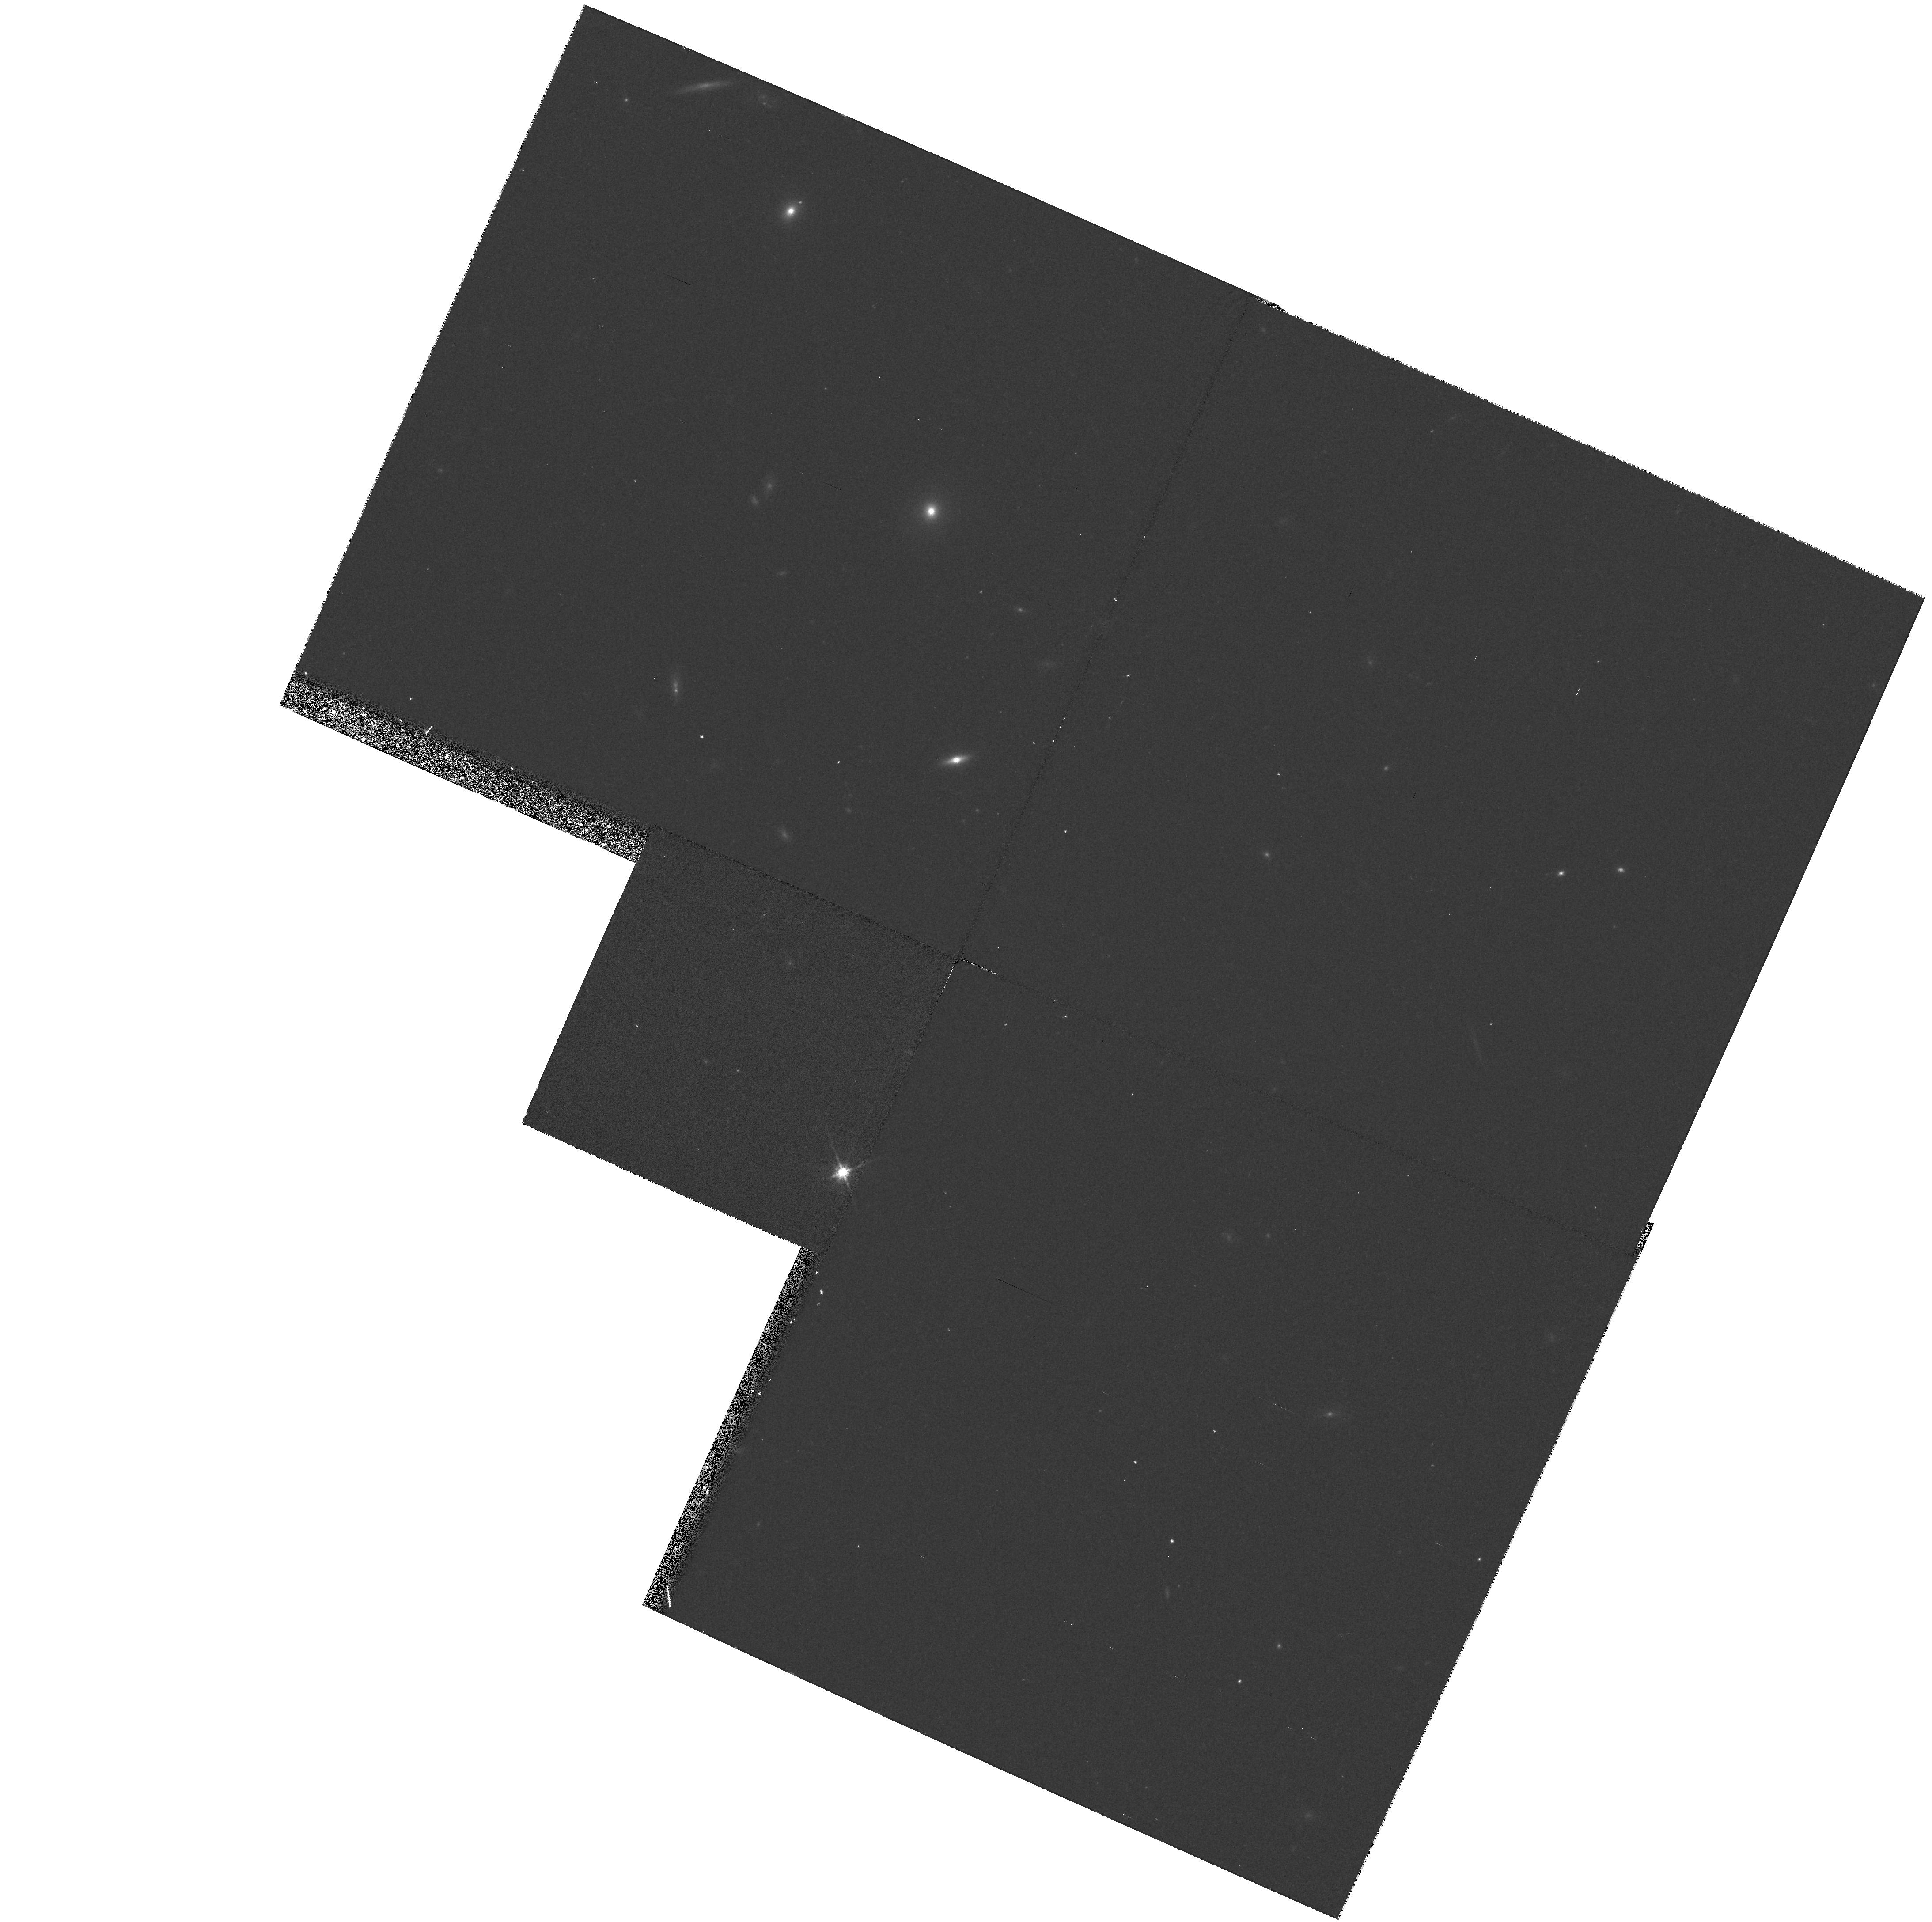
Target: STAR-1022+1001. Instrument: WFPC2/PC. Filter: F814W. Exposure: 13 min. Observation ID: hst_6126_04_wfpc2_pc_f814w_u2pz04

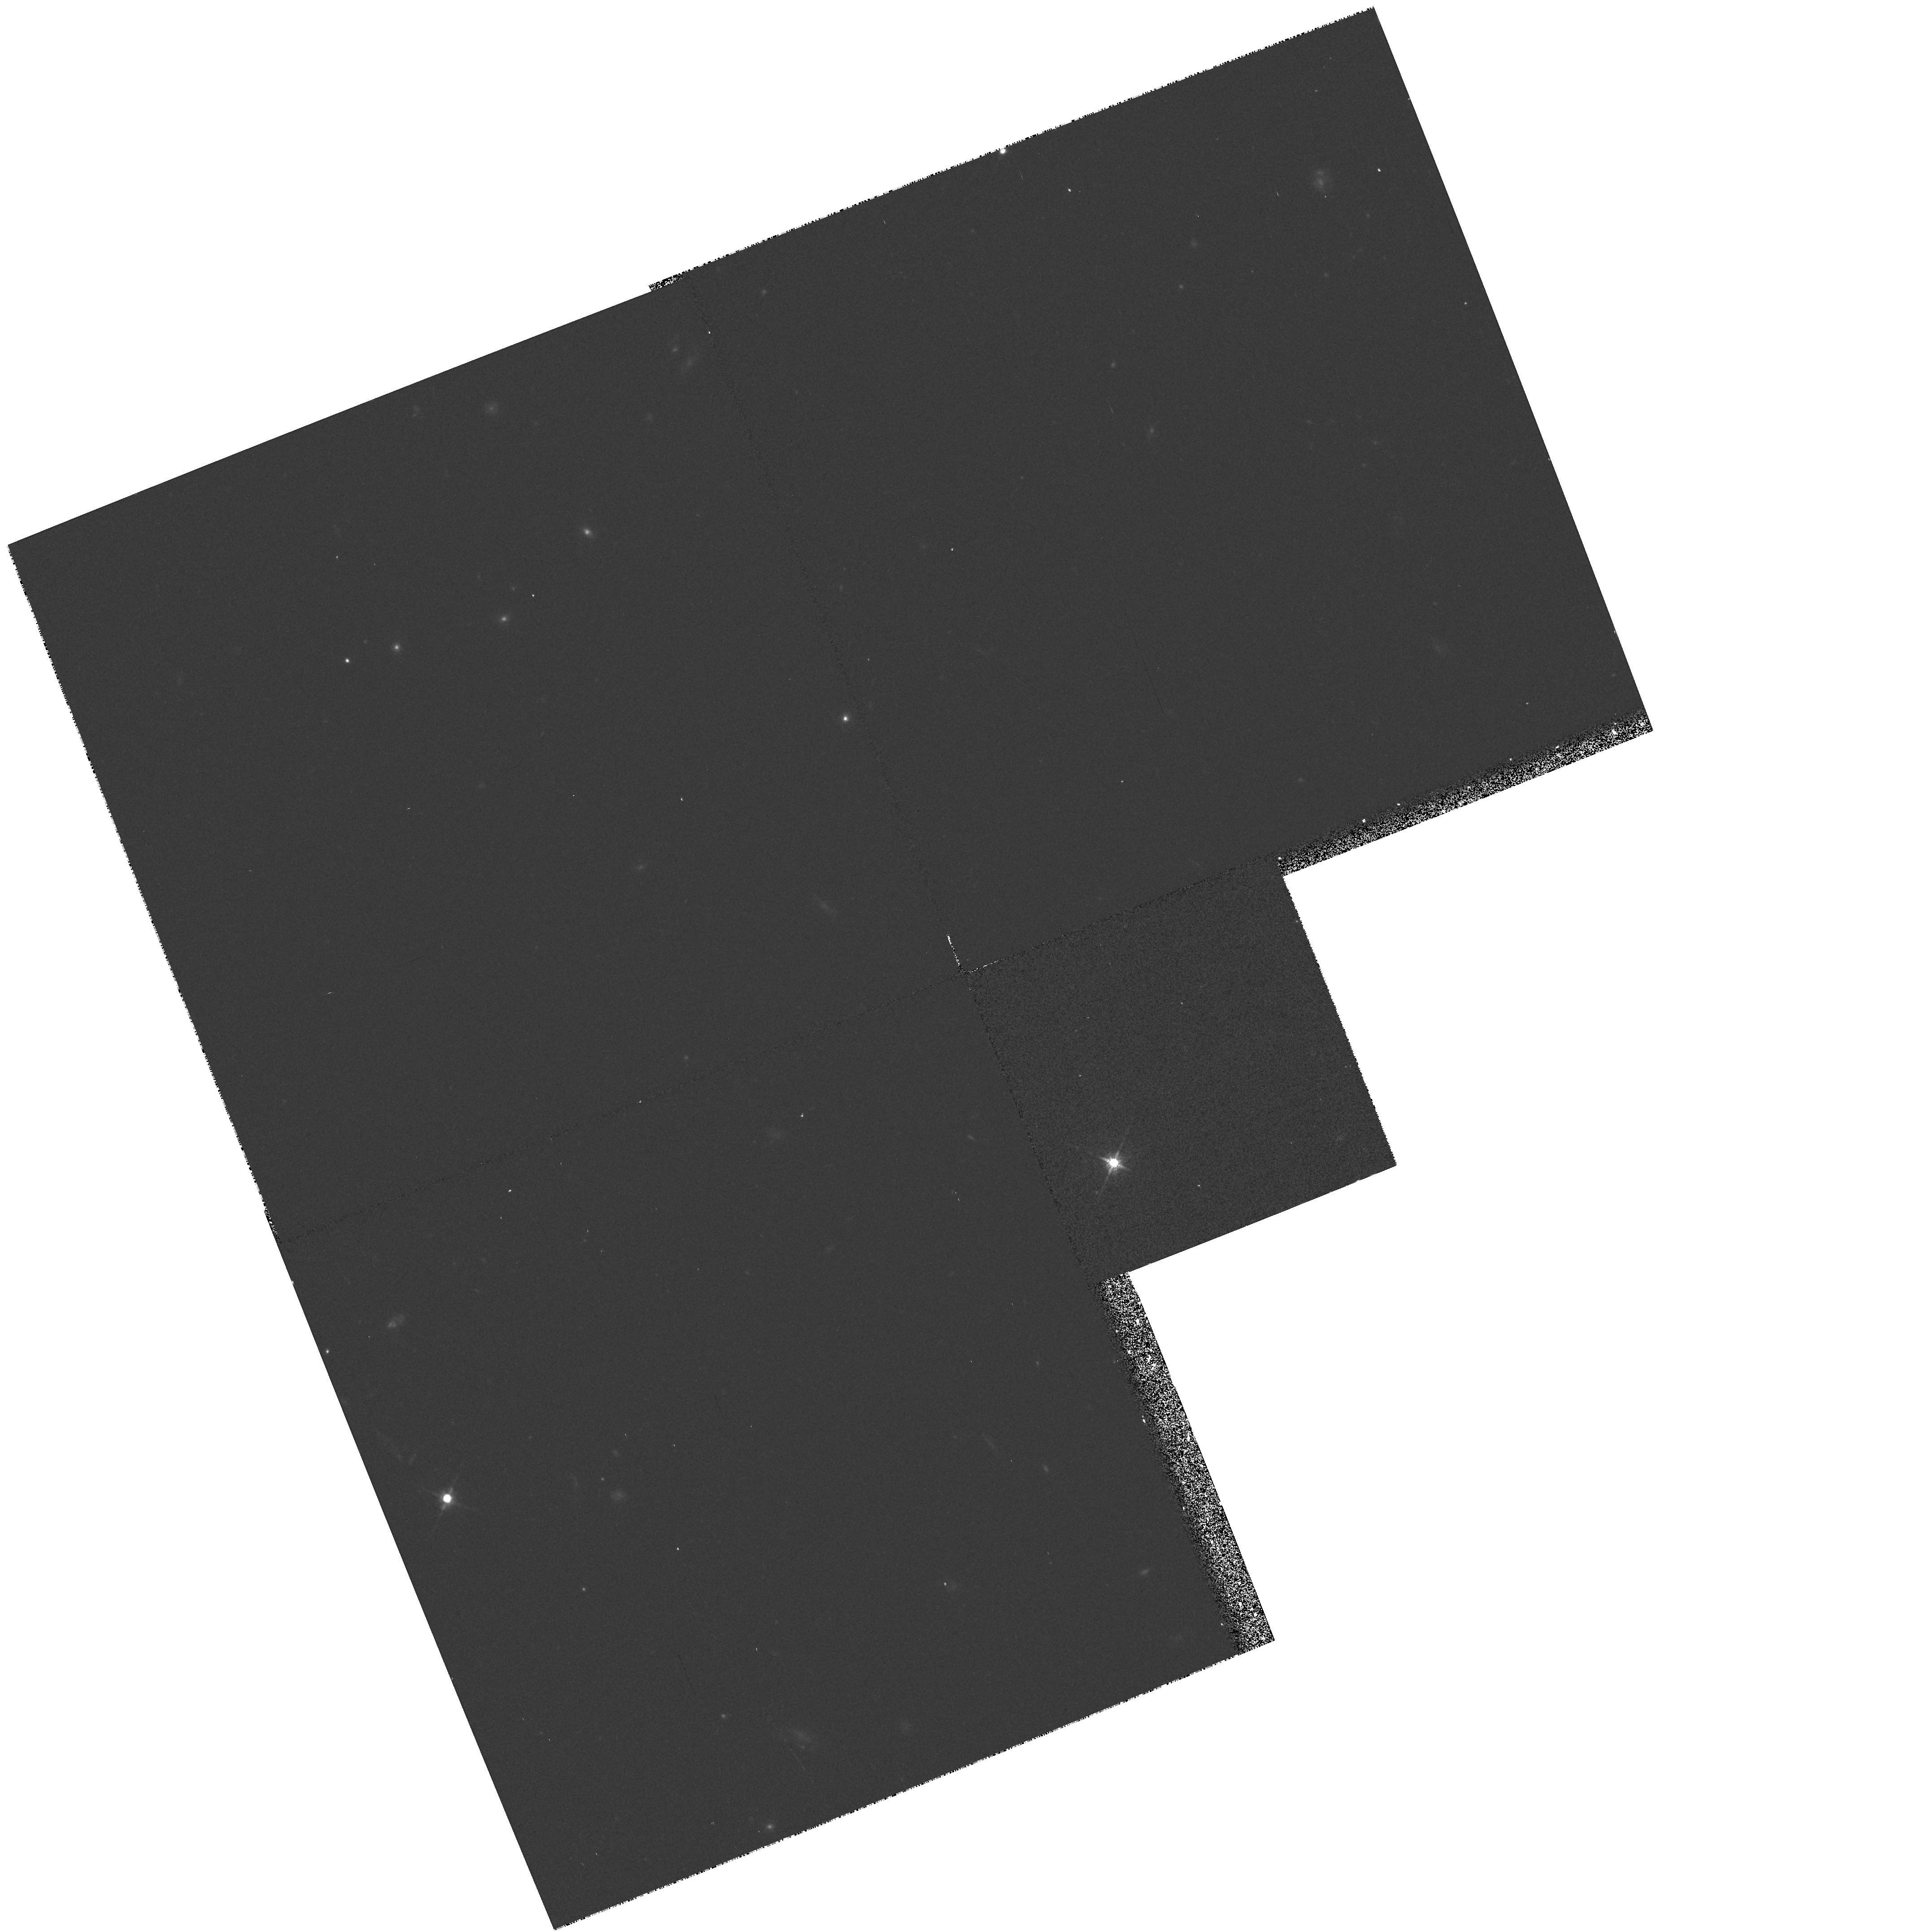
Target: STAR-0034-0534. Instrument: WFPC2/PC. Filter: F814W. Exposure: 13 min. Observation ID: hst_6126_03_wfpc2_pc_f814w_u2pz03

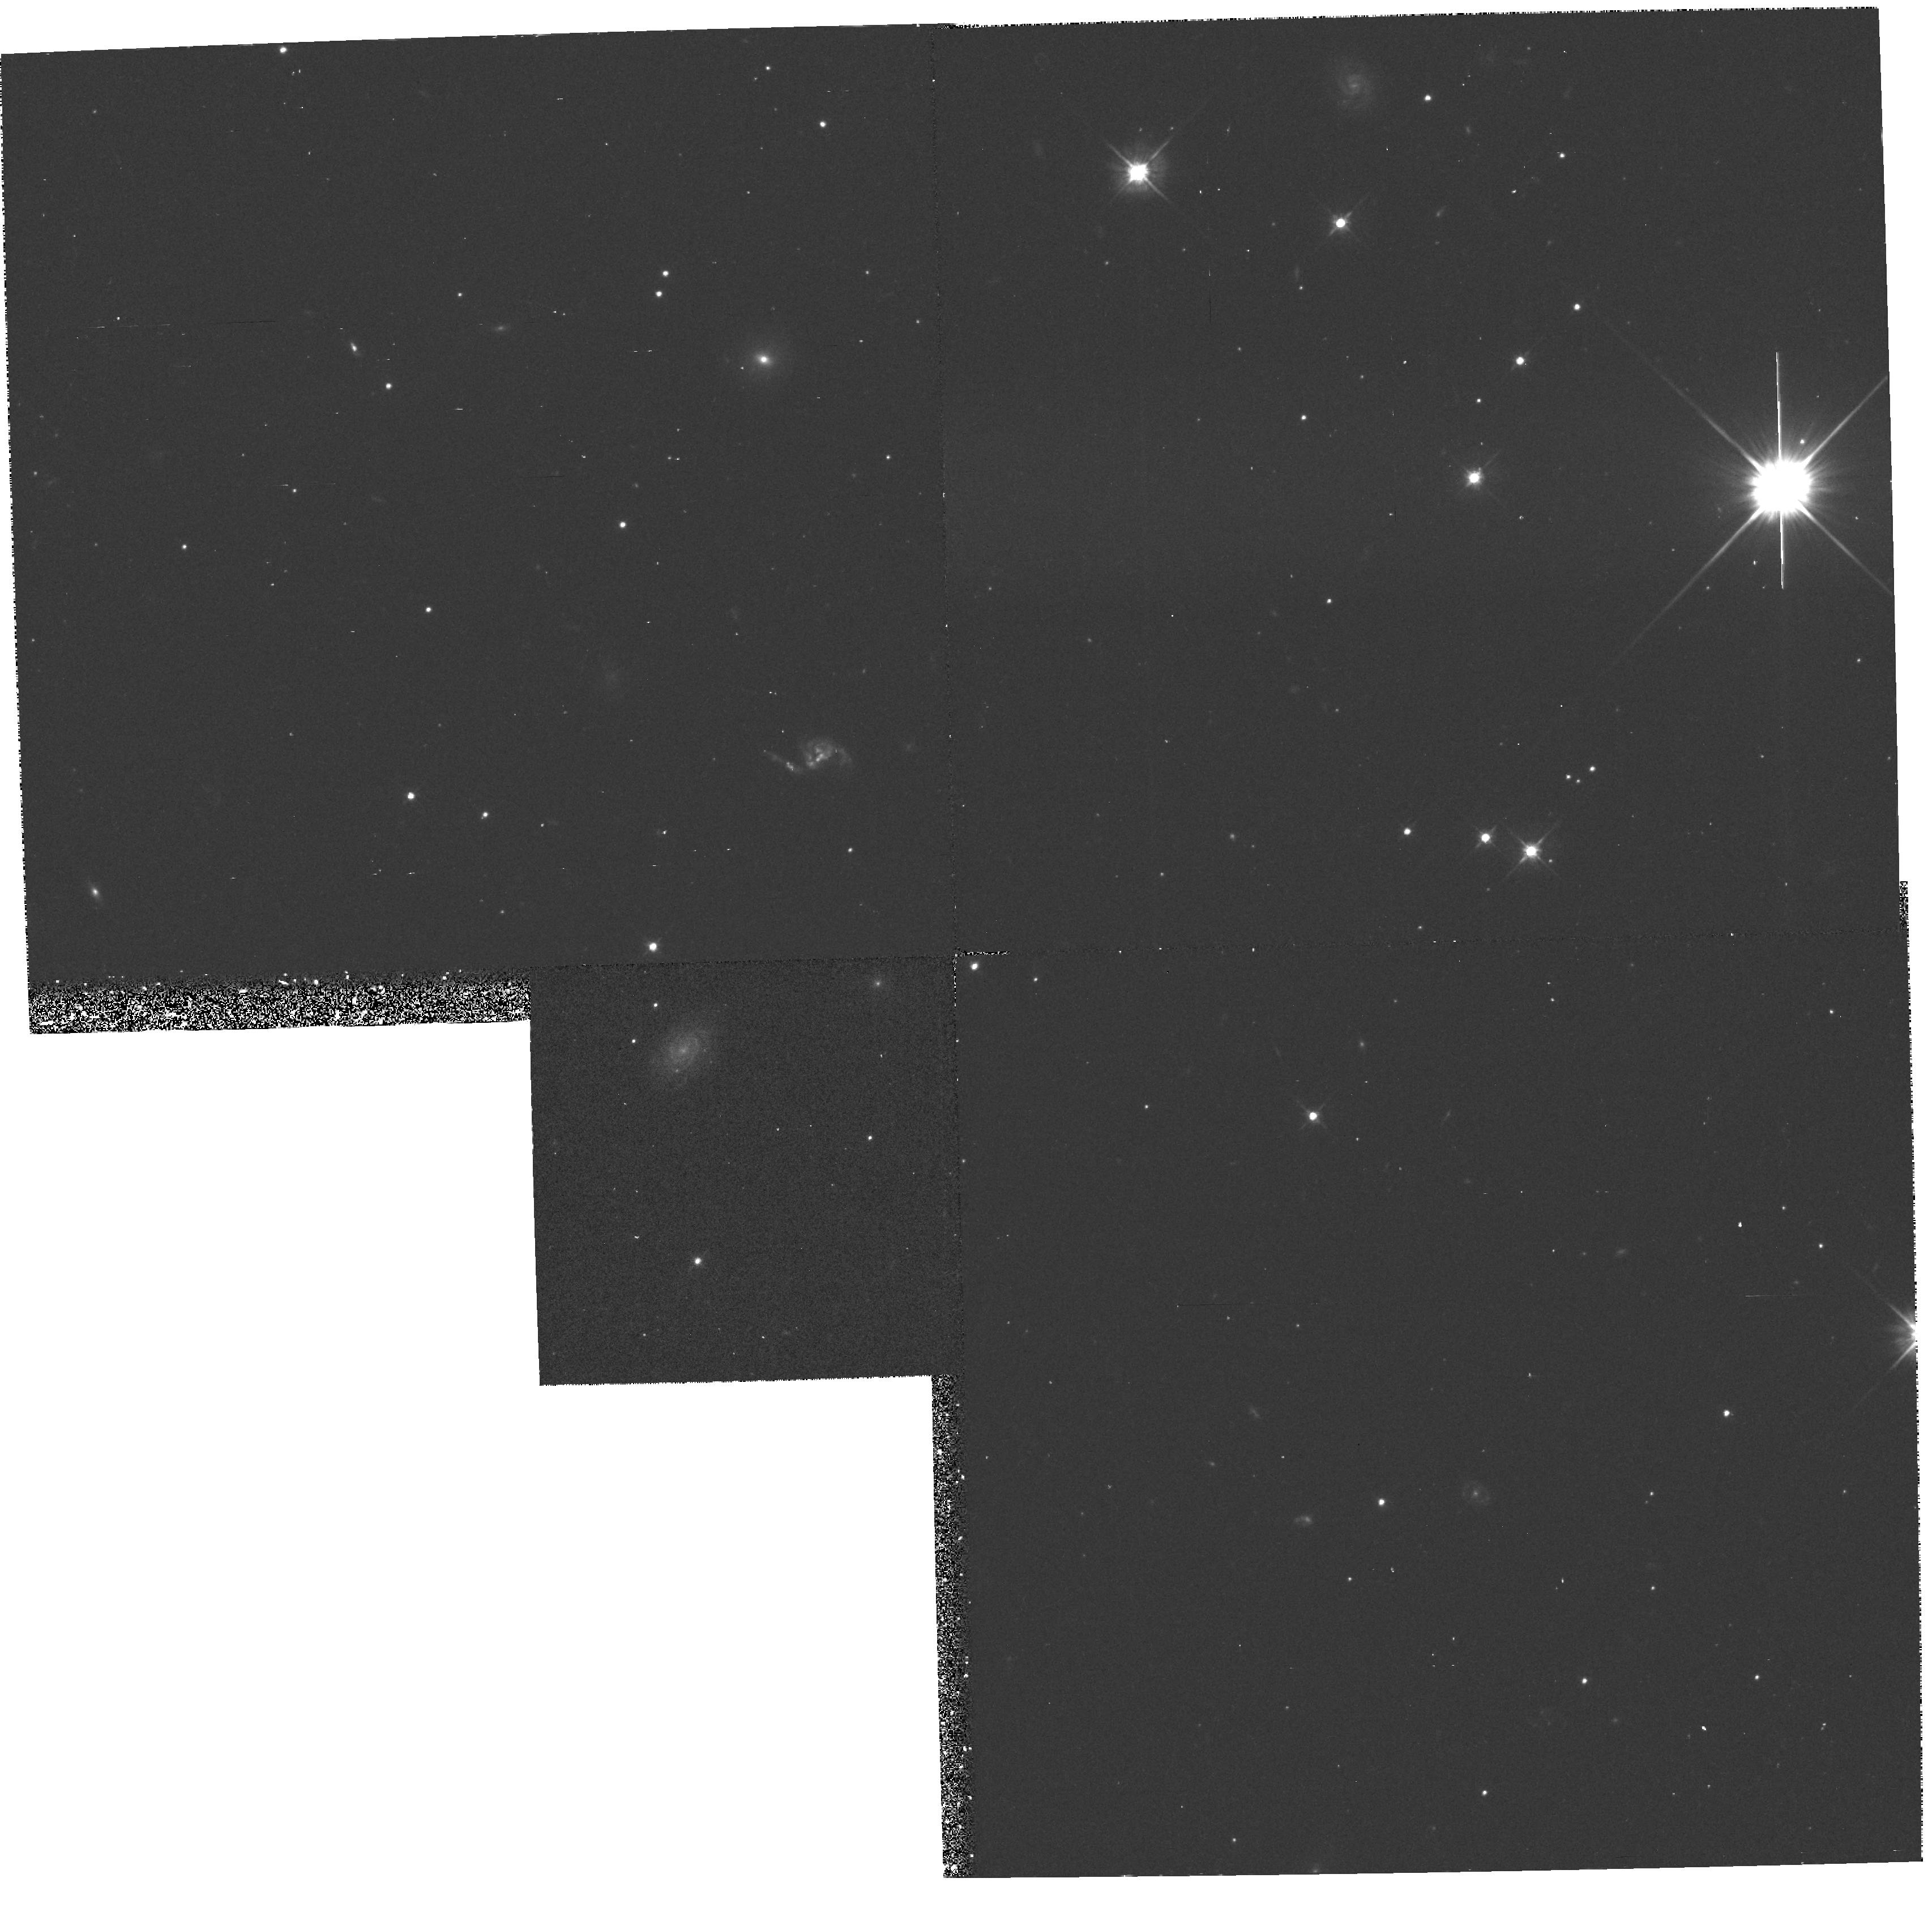
Target: STAR-1713+0747. Instrument: WFPC2/PC. Filter: F555W. Exposure: 23 min. Observation ID: hst_6126_02_wfpc2_pc_f555w_u2pz02

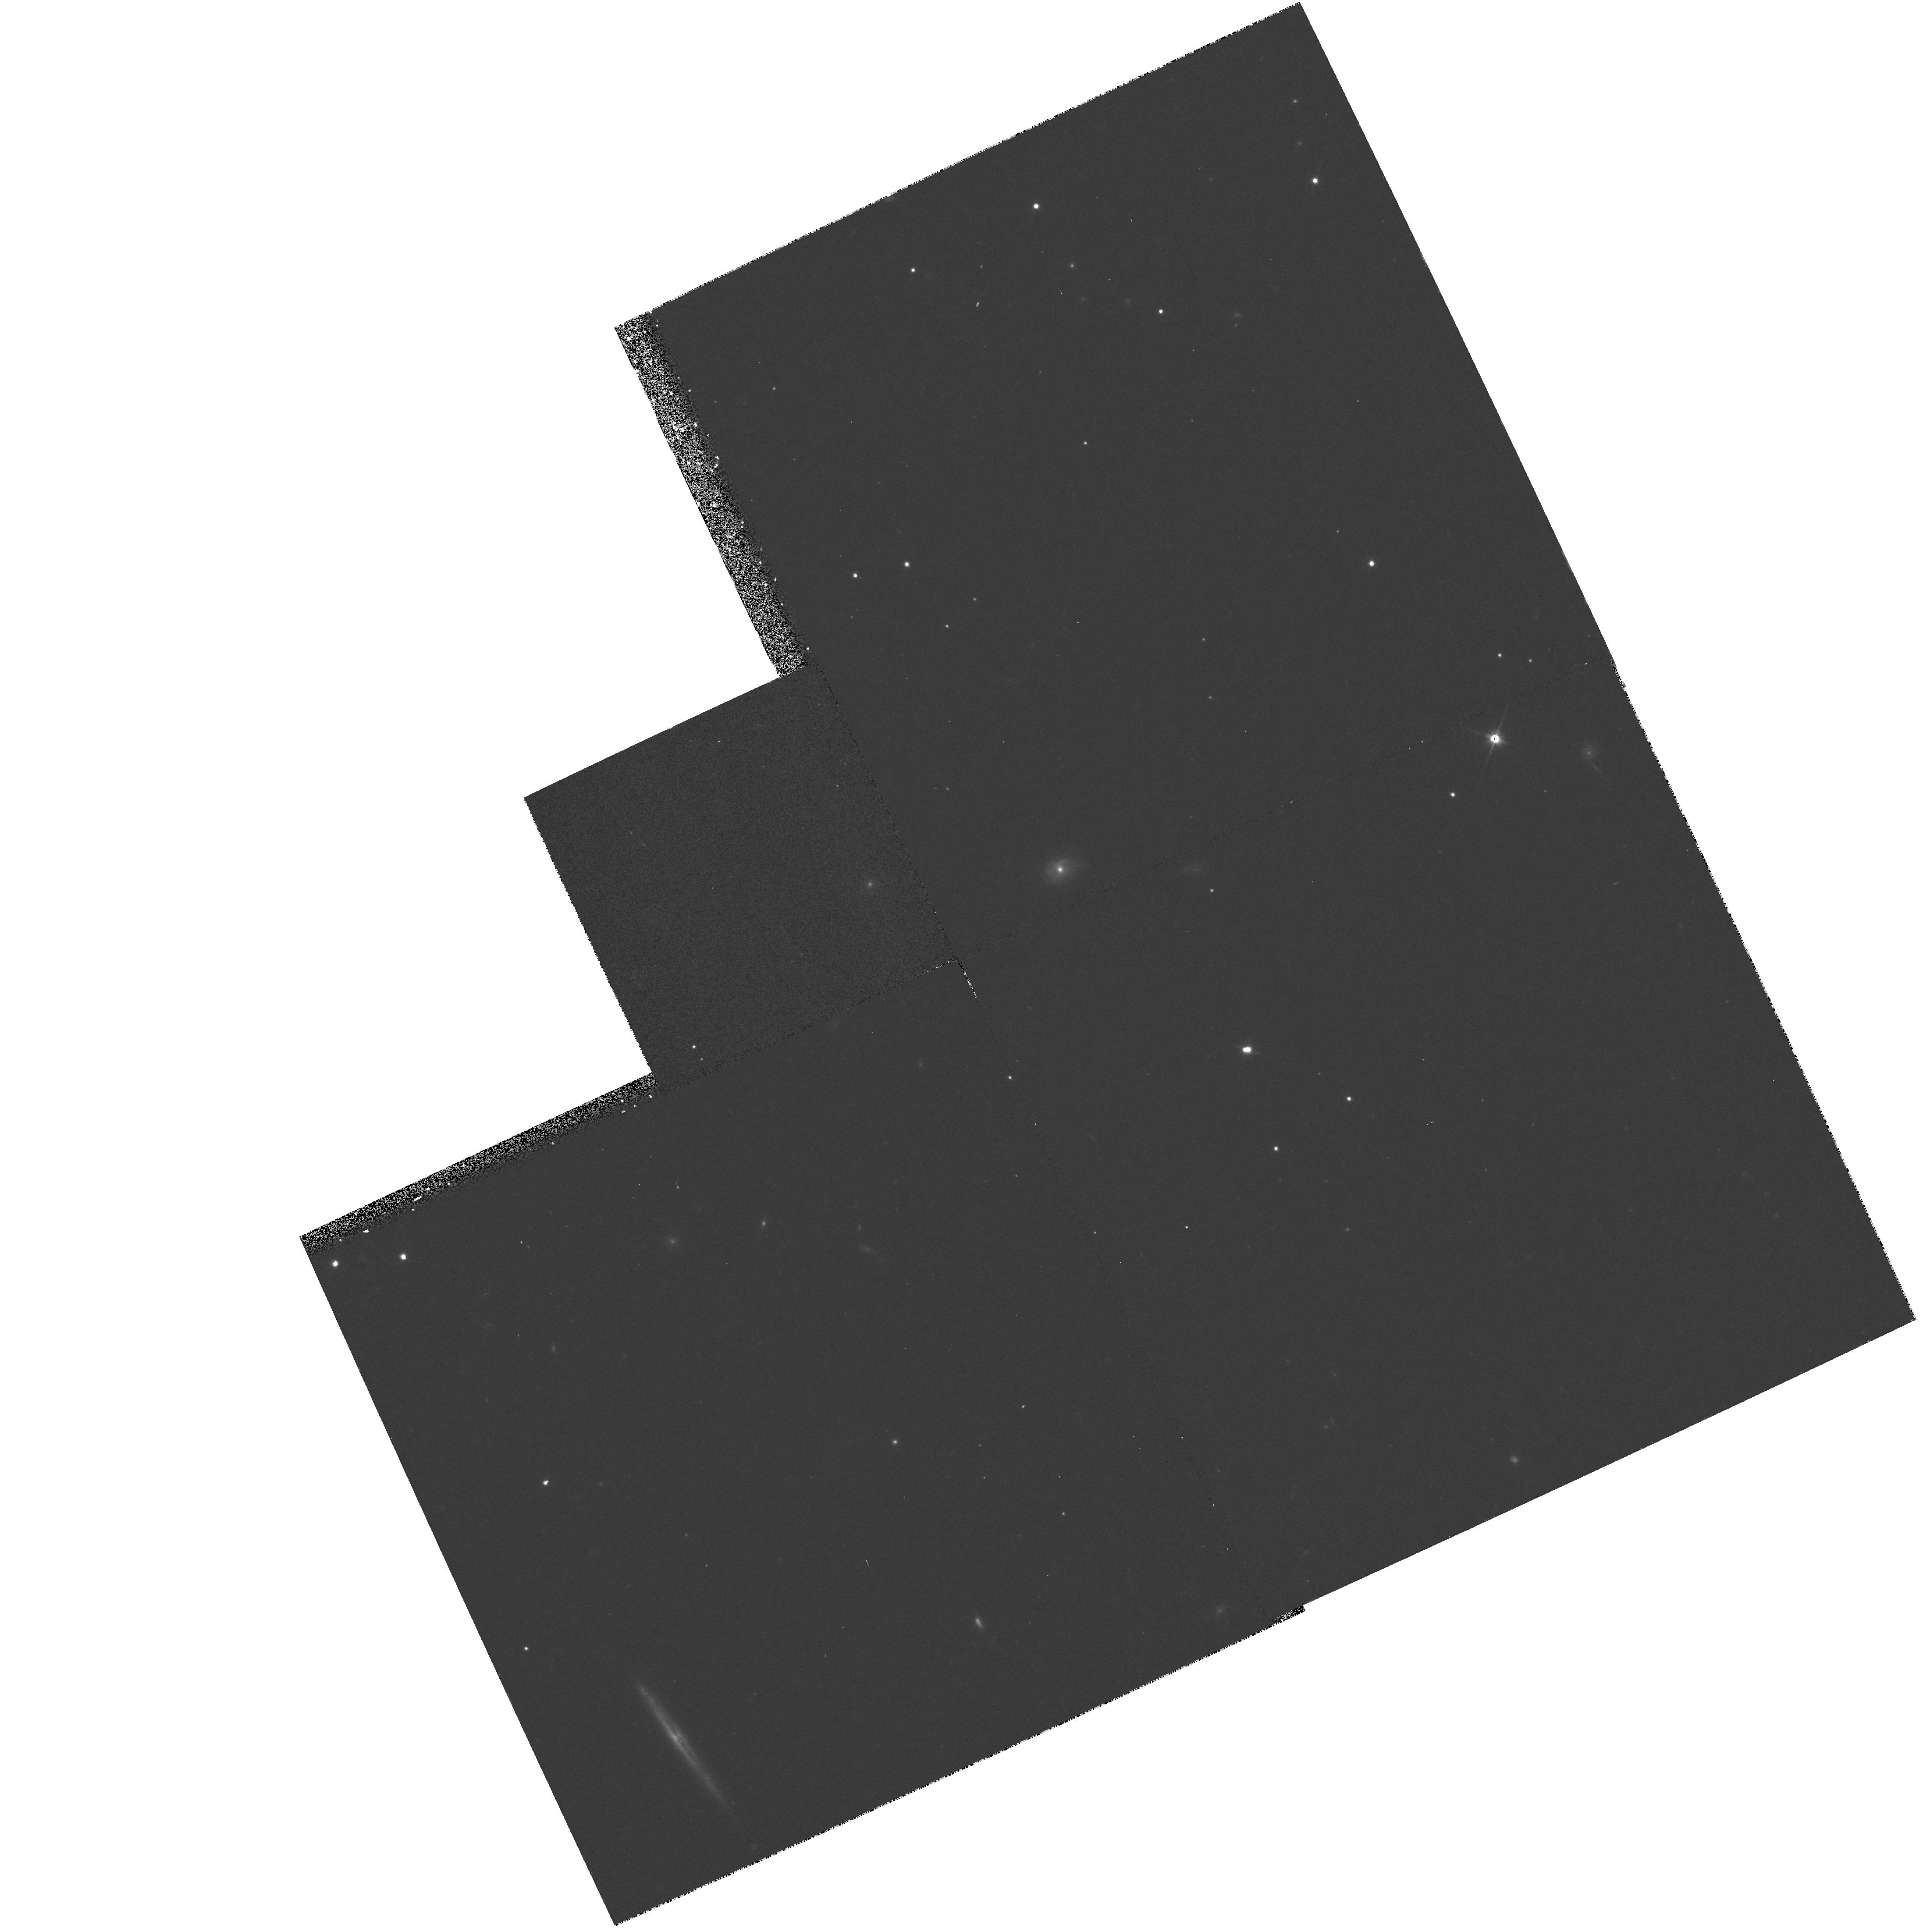
Target: STAR-1640+2224. Instrument: WFPC2/PC. Filter: F814W. Exposure: 13 min. Observation ID: hst_6126_05_wfpc2_pc_f814w_u2pz05

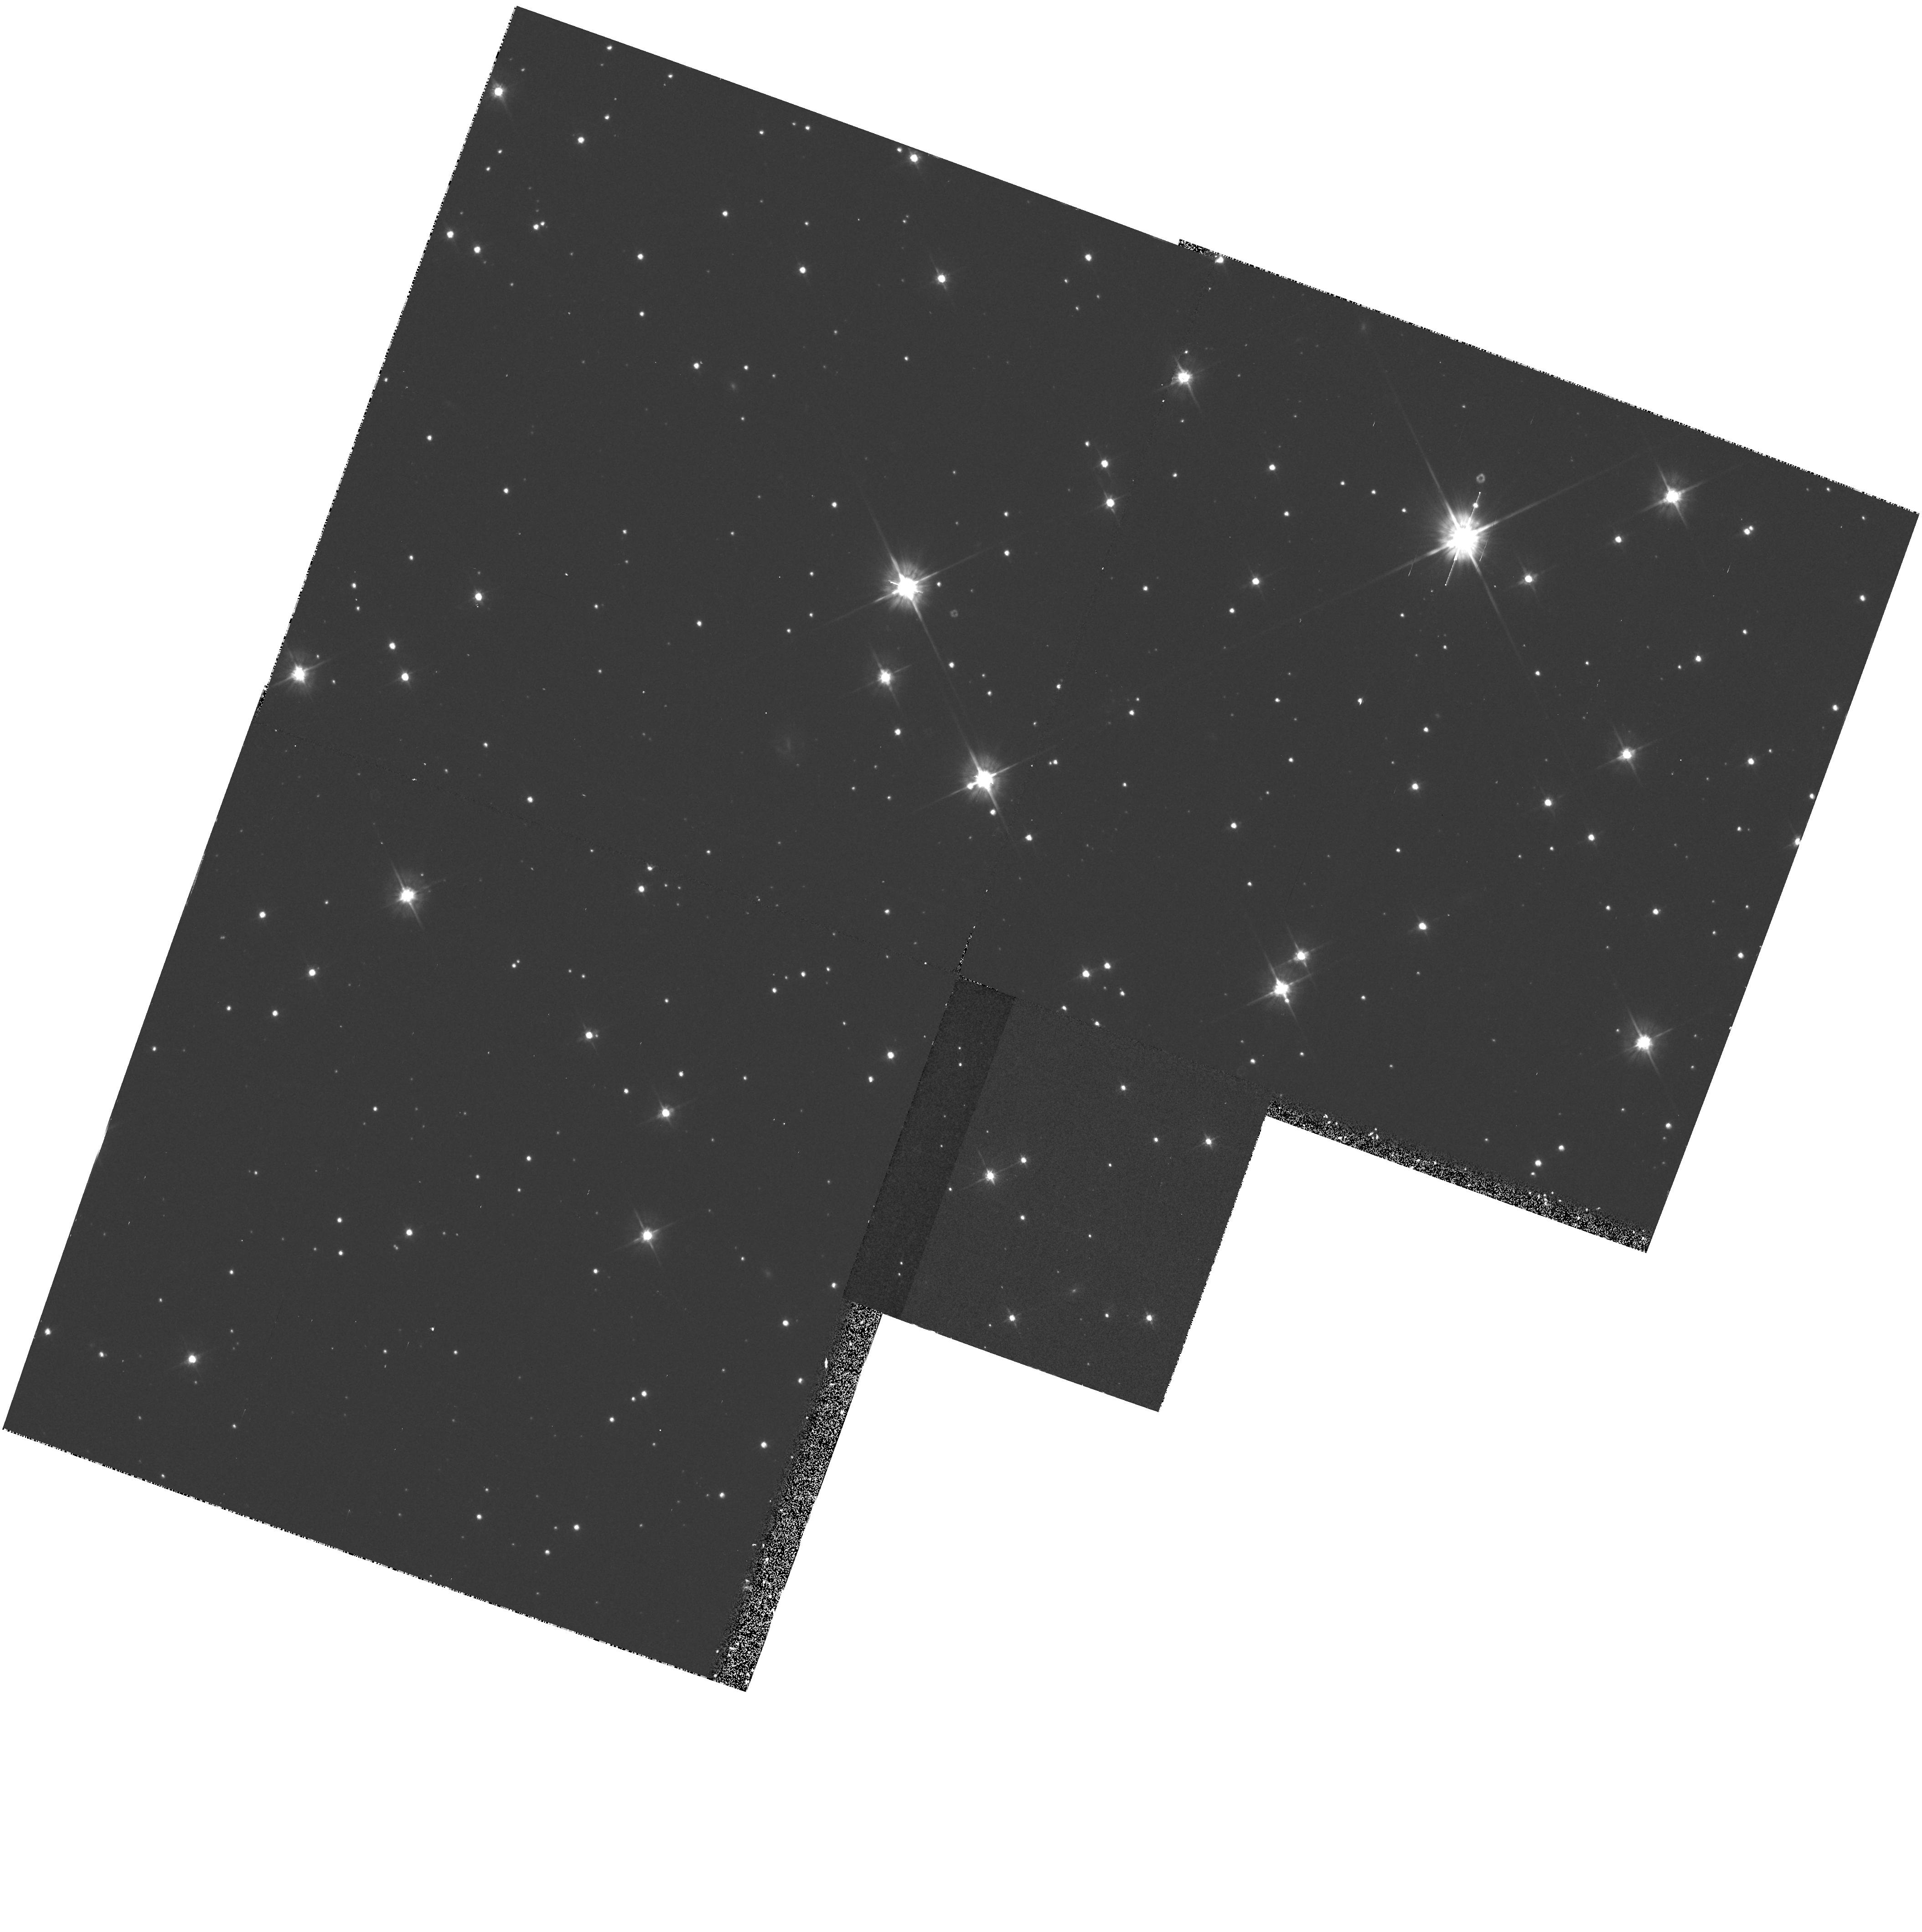
Target: STAR-2019+2425. Instrument: WFPC2/PC. Filter: F555W. Exposure: 17 min. Observation ID: hst_6126_06_wfpc2_pc_f555w_u2pz06

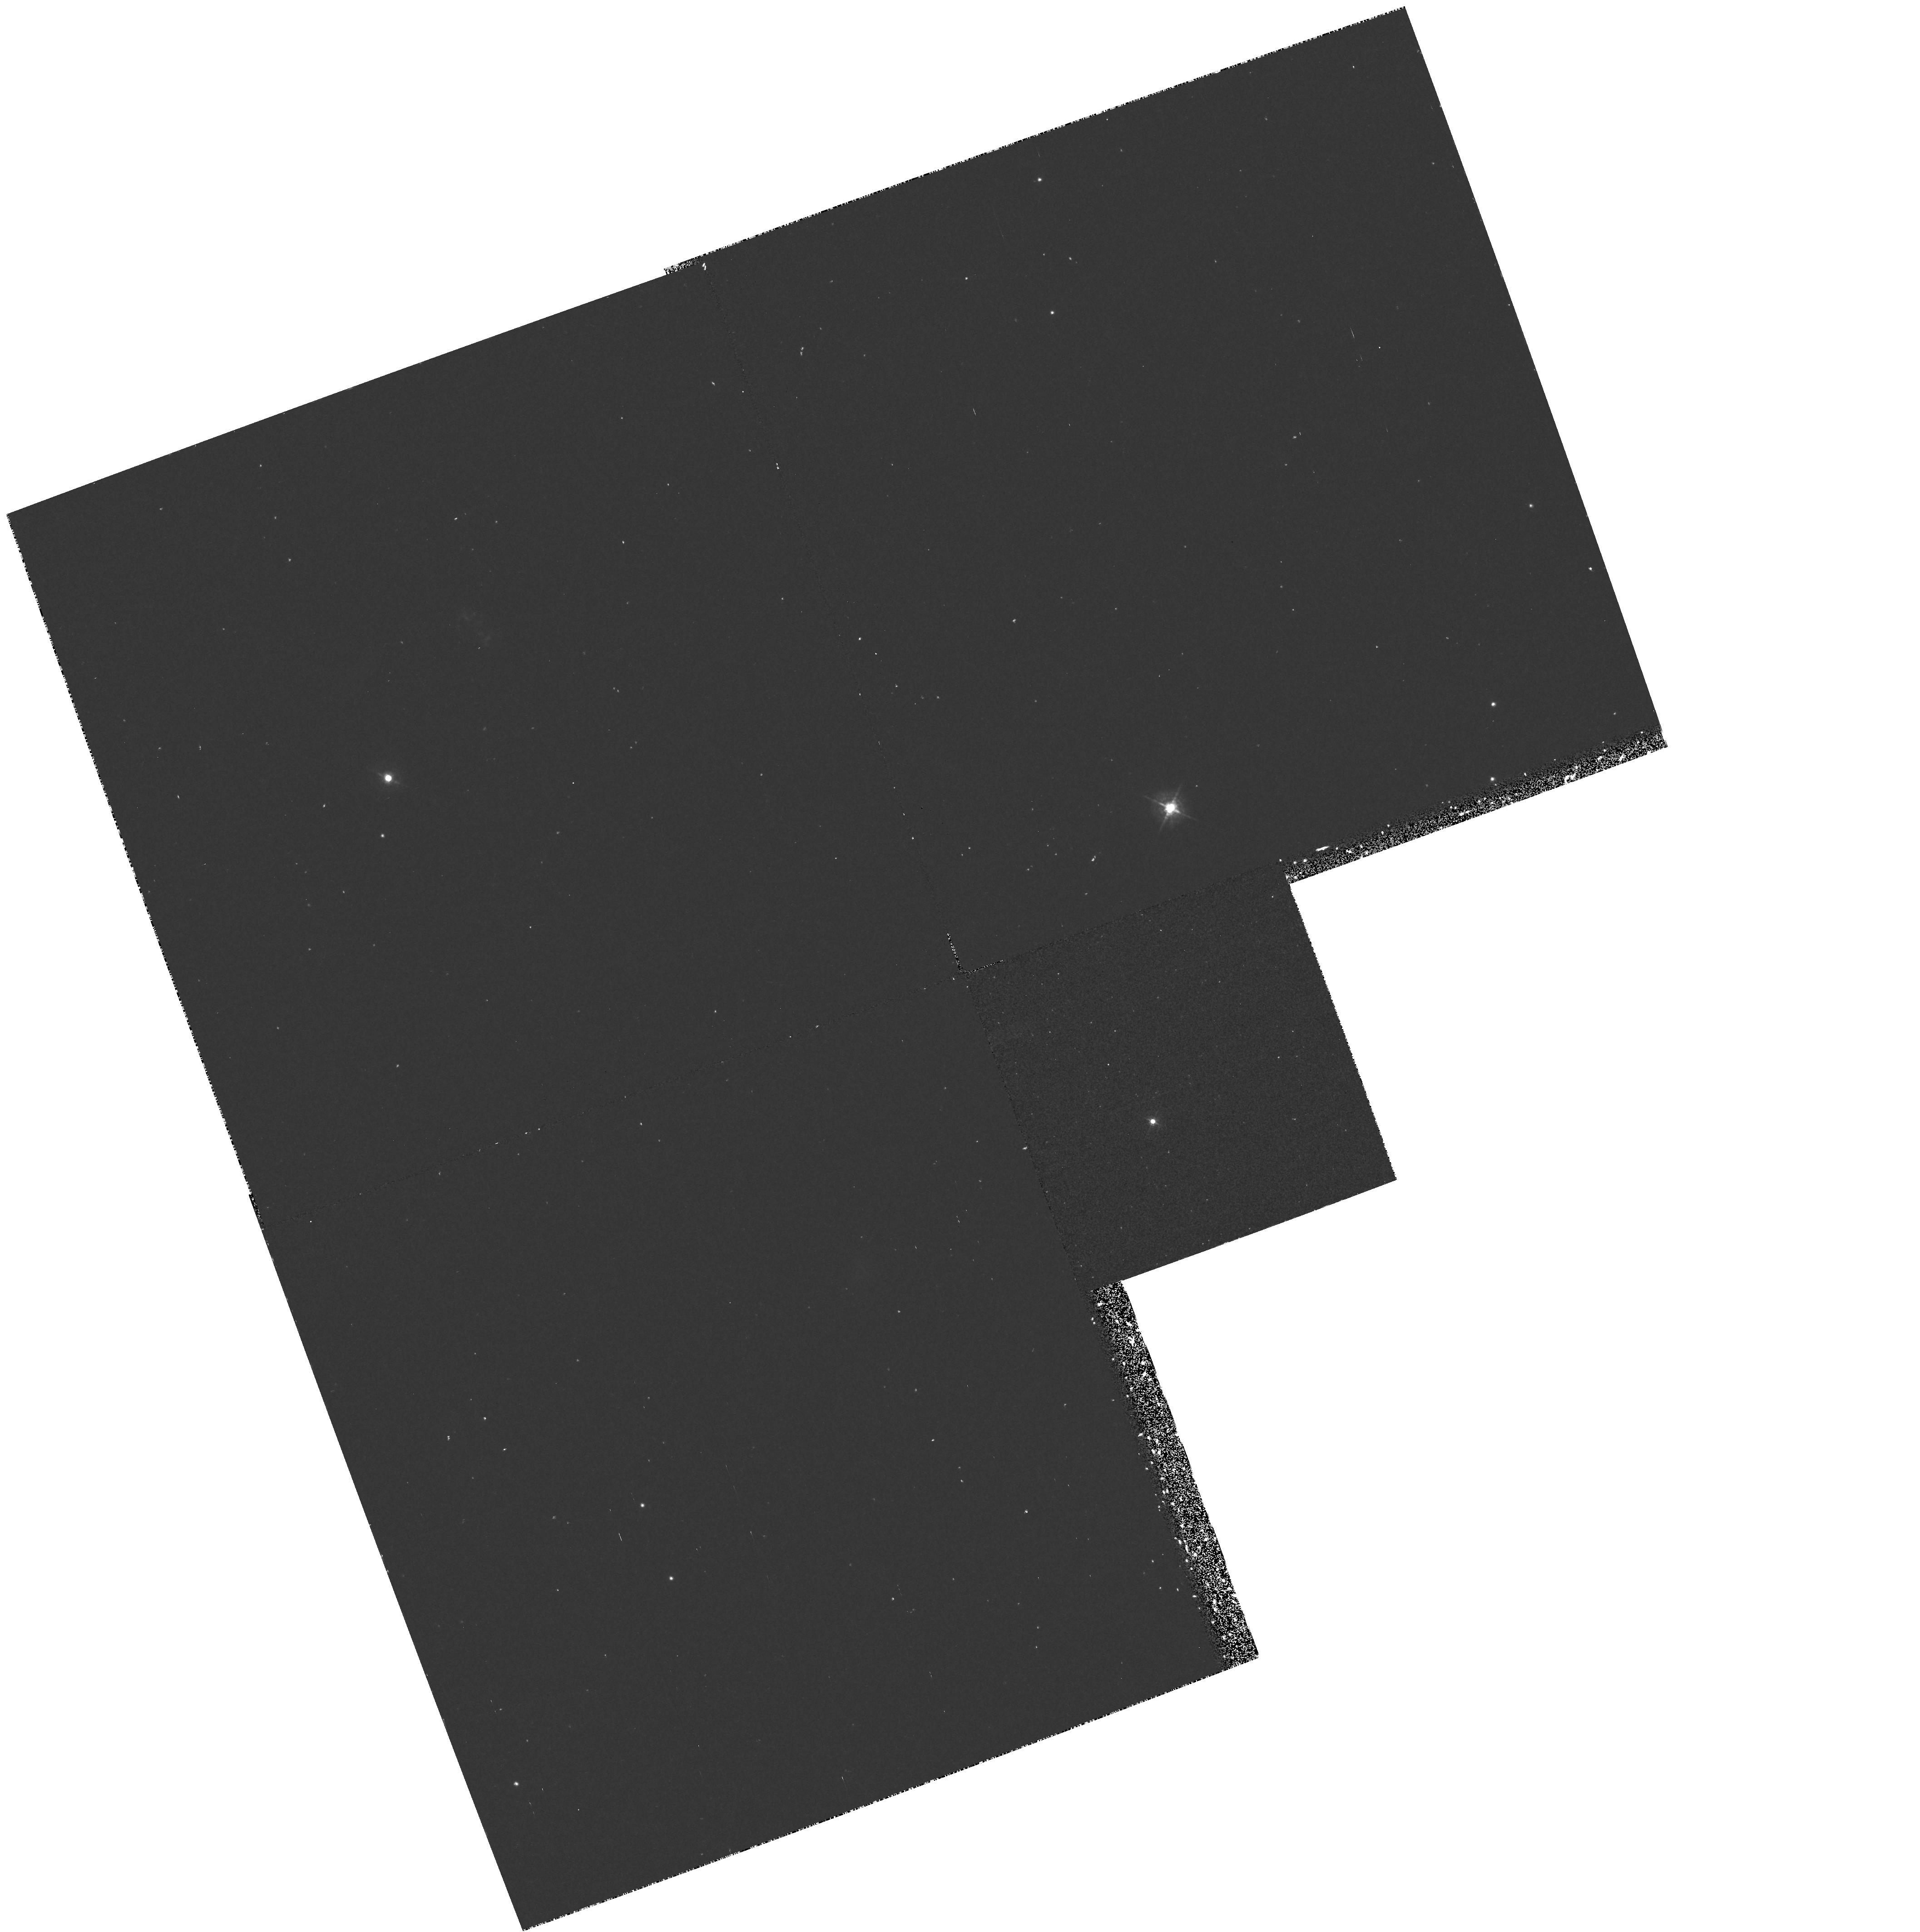
Target: STAR-2145-0750. Instrument: WFPC2/PC. Filter: F439W. Exposure: 35 min. Observation ID: hst_6126_01_wfpc2_pc_f439w_u2pz01

EVOLUTION OF BINARY NEUTRON STARS AND THEIR WHITE DWARF COMPANIONS (PI: Foster, Roger)

Understanding the age and evolutionary history of millisecond pulsars can be greatly enhanced by careful multi-color photometry of the white dwarf companions to binary millisecond pulsars. Twenty two millisecond pulsars have been identified with low-mass companions, the majority being 0.1 to 0.6 Msun white dwarfs. We have selected the six most promising pulsar-white dwarf systems for study with HST. Photometry in B, V, and I filters will be used to determine the cooling age of the dwarf star independent of evolutionary arguments made from timing measurements of the pulsar. In several cases the estimated companion mass, determined from the luminosity, will place significant upper bounds on the neutron star mass, potentially revealing clues about both the supernova explosion which created the neutron star, and the later accretion which spun it up to millisecond periods. Astrometric observations of the white dwarfs will serve as a first epoch of proper motion measurements important for distinguishing between supernova and accretion induced collapse models for millisecond pulsar formation. Finally, the astrometry will enable us to measure the rotation of the optical reference frame relative to the radio and dynamical reference frames made from independent pulsar observations.